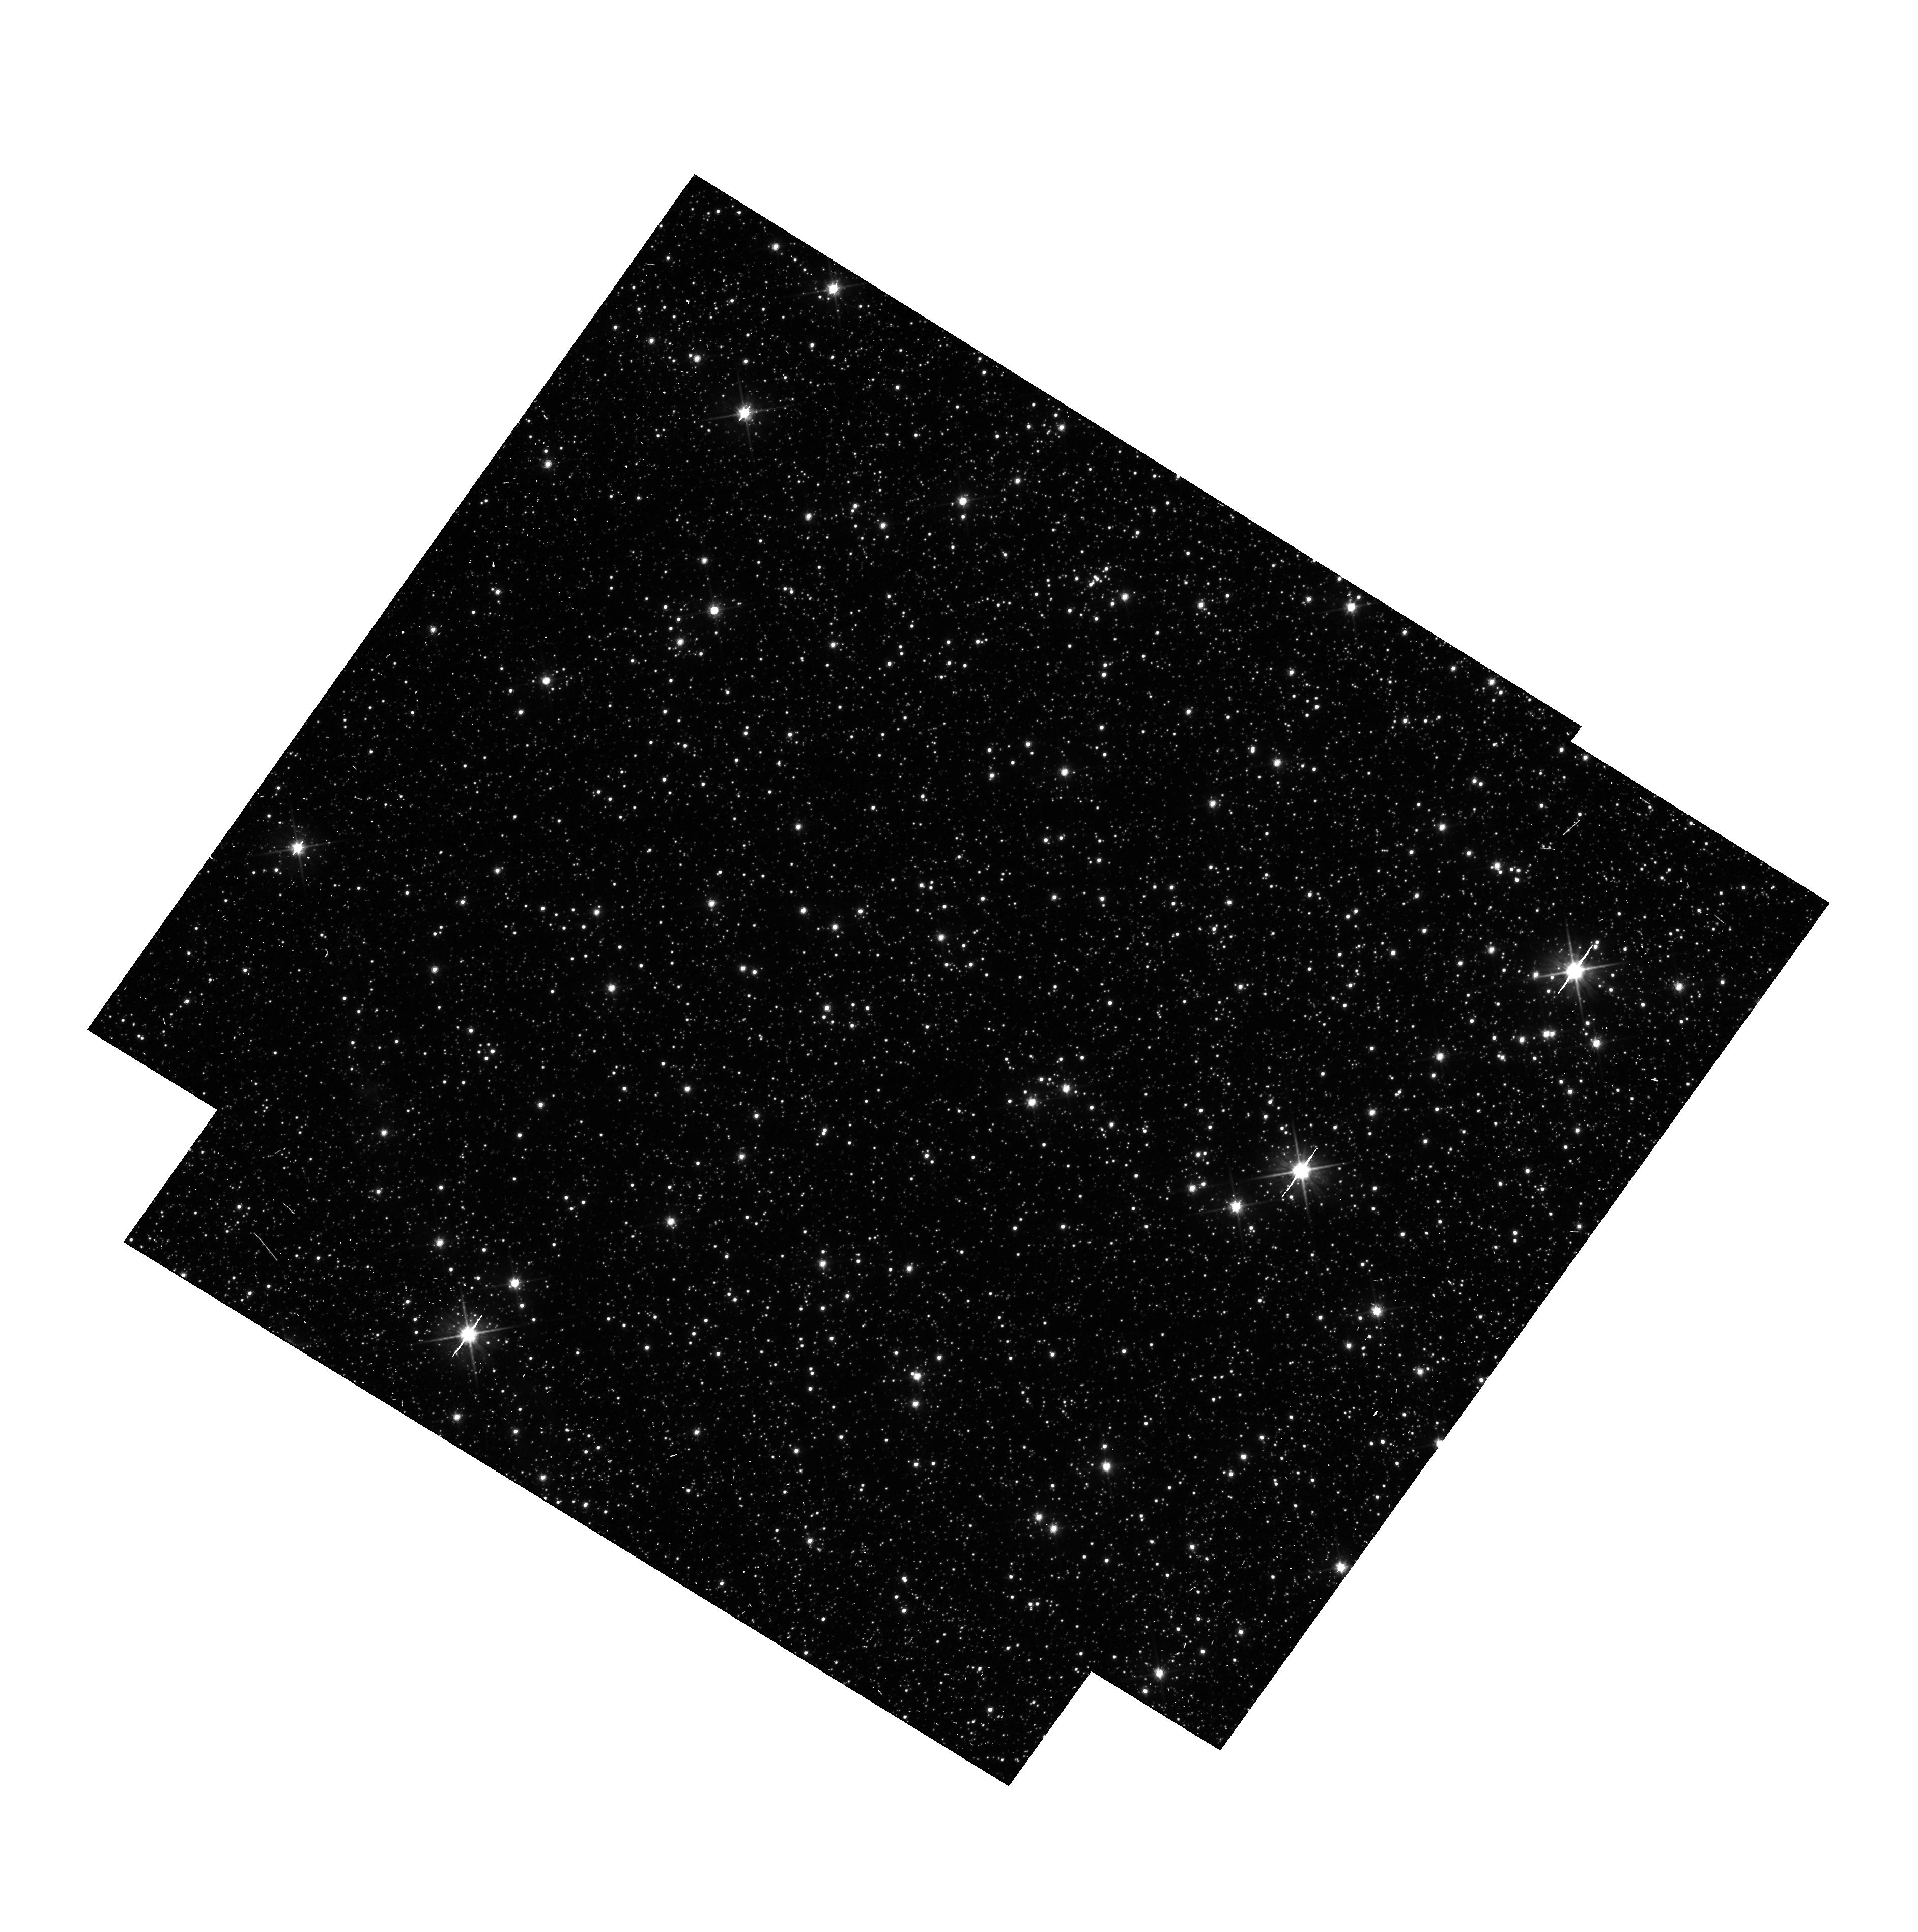
Target: OGLE-2011-BLG-462. Instrument: WFC3/UVIS. Filter: F606W. Exposure: 14 min. Observation ID: hst_12986_06_wfc3_uvis_f606w_ic3l06

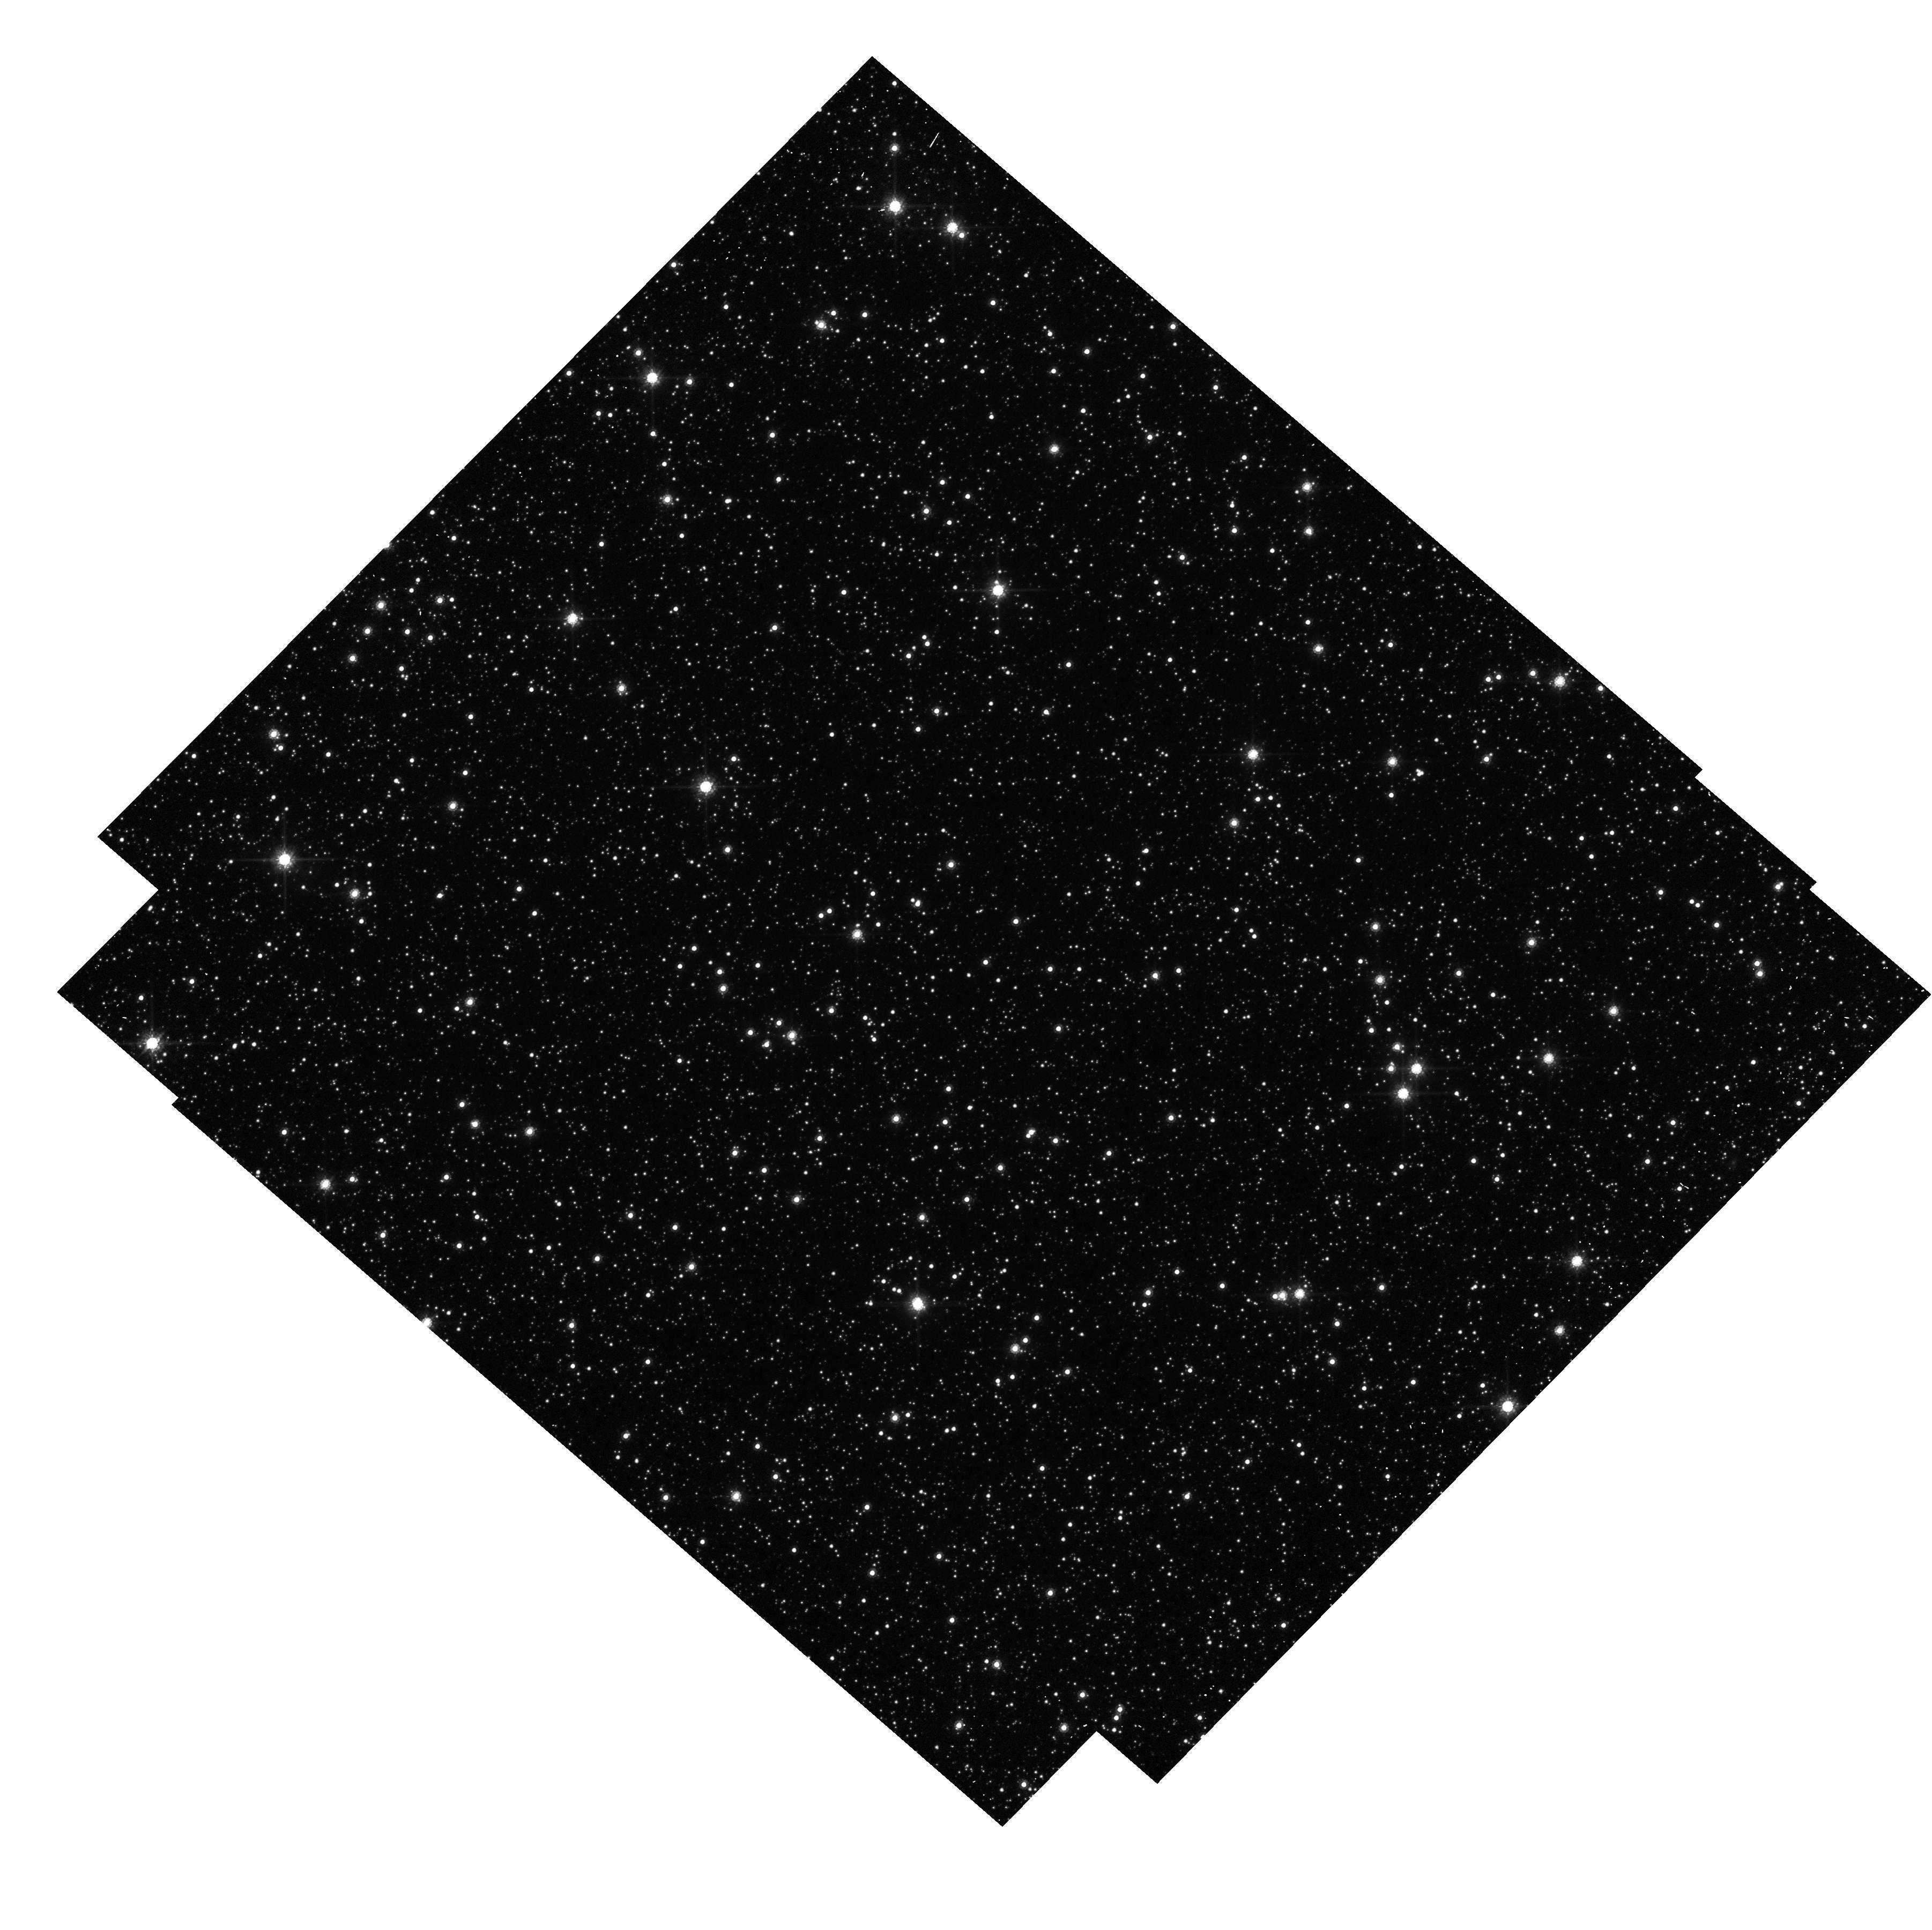
Target: OGLE-2011-BLG-0037. Instrument: WFC3/UVIS. Filter: F814W. Exposure: 5 min. Observation ID: hst_12986_07_wfc3_uvis_f814w_ic3l07

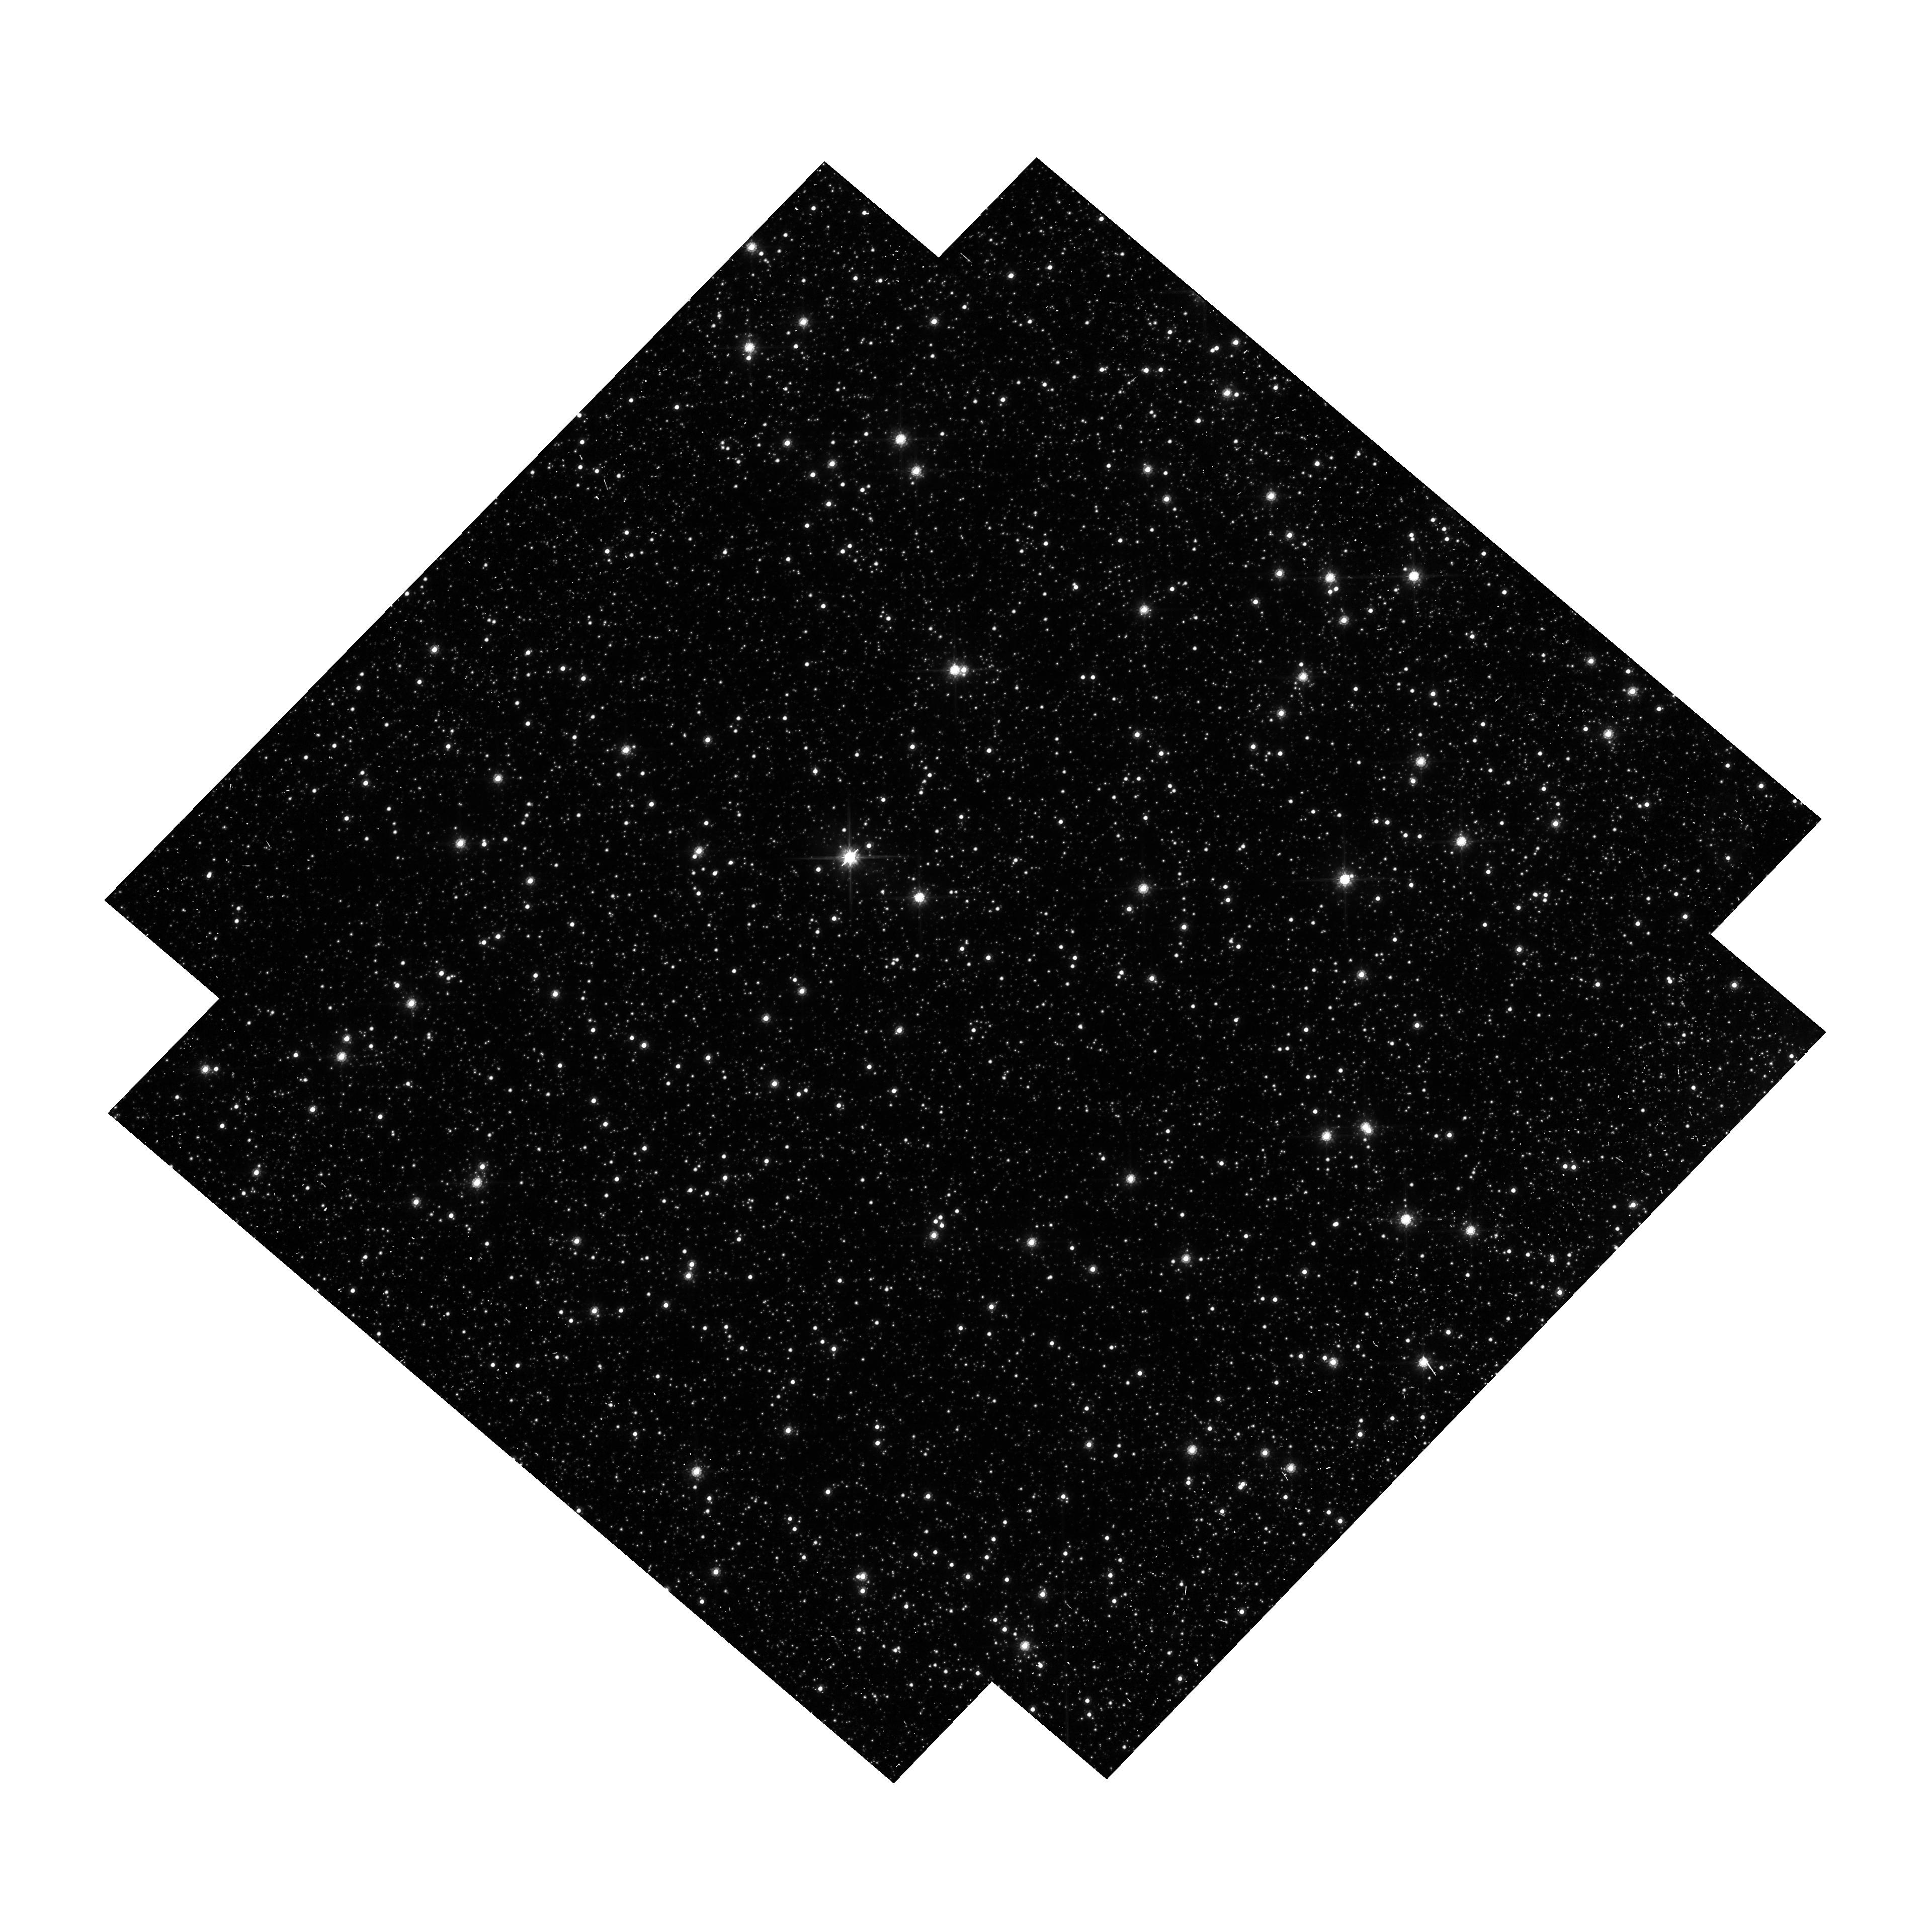
Target: OGLE-2011-BLG-310. Instrument: WFC3/UVIS. Filter: F814W. Exposure: 15 min. Observation ID: hst_12986_02_wfc3_uvis_f814w_ic3l02

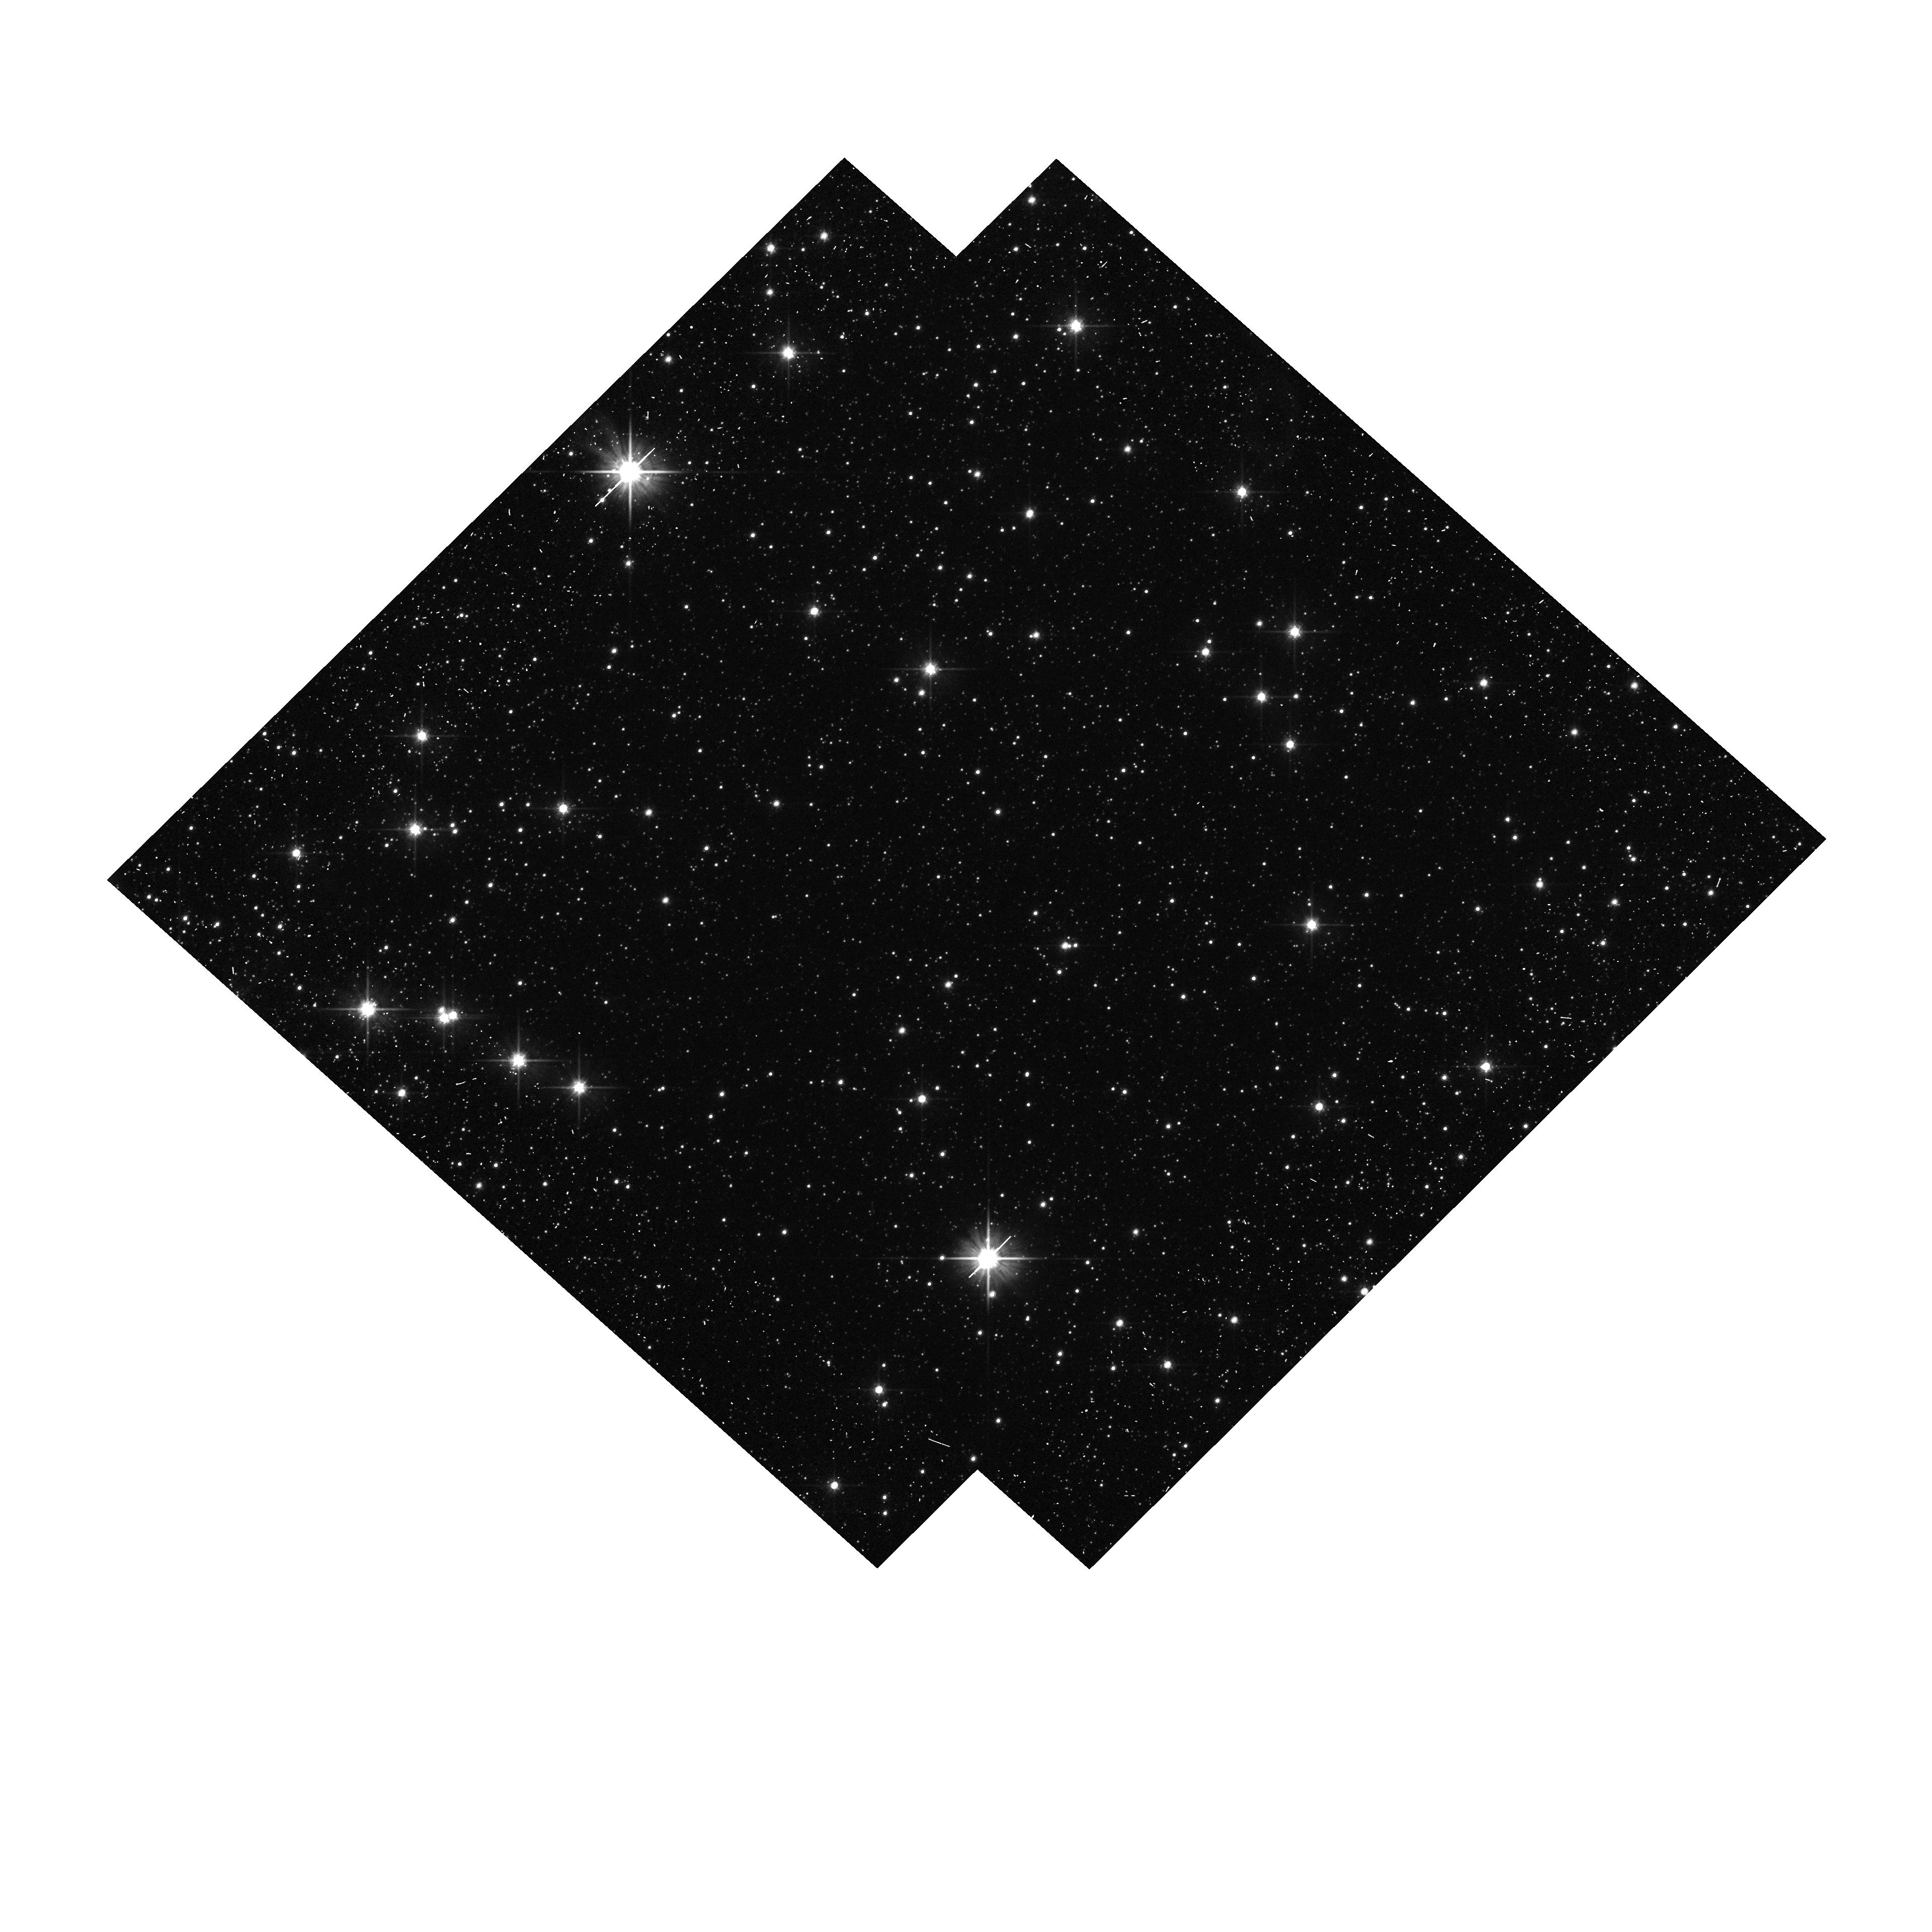
Target: MOA-2009-BLG-260. Instrument: WFC3/UVIS. Filter: F606W. Exposure: 9 min. Observation ID: hst_12986_05_wfc3_uvis_f606w_ic3l05

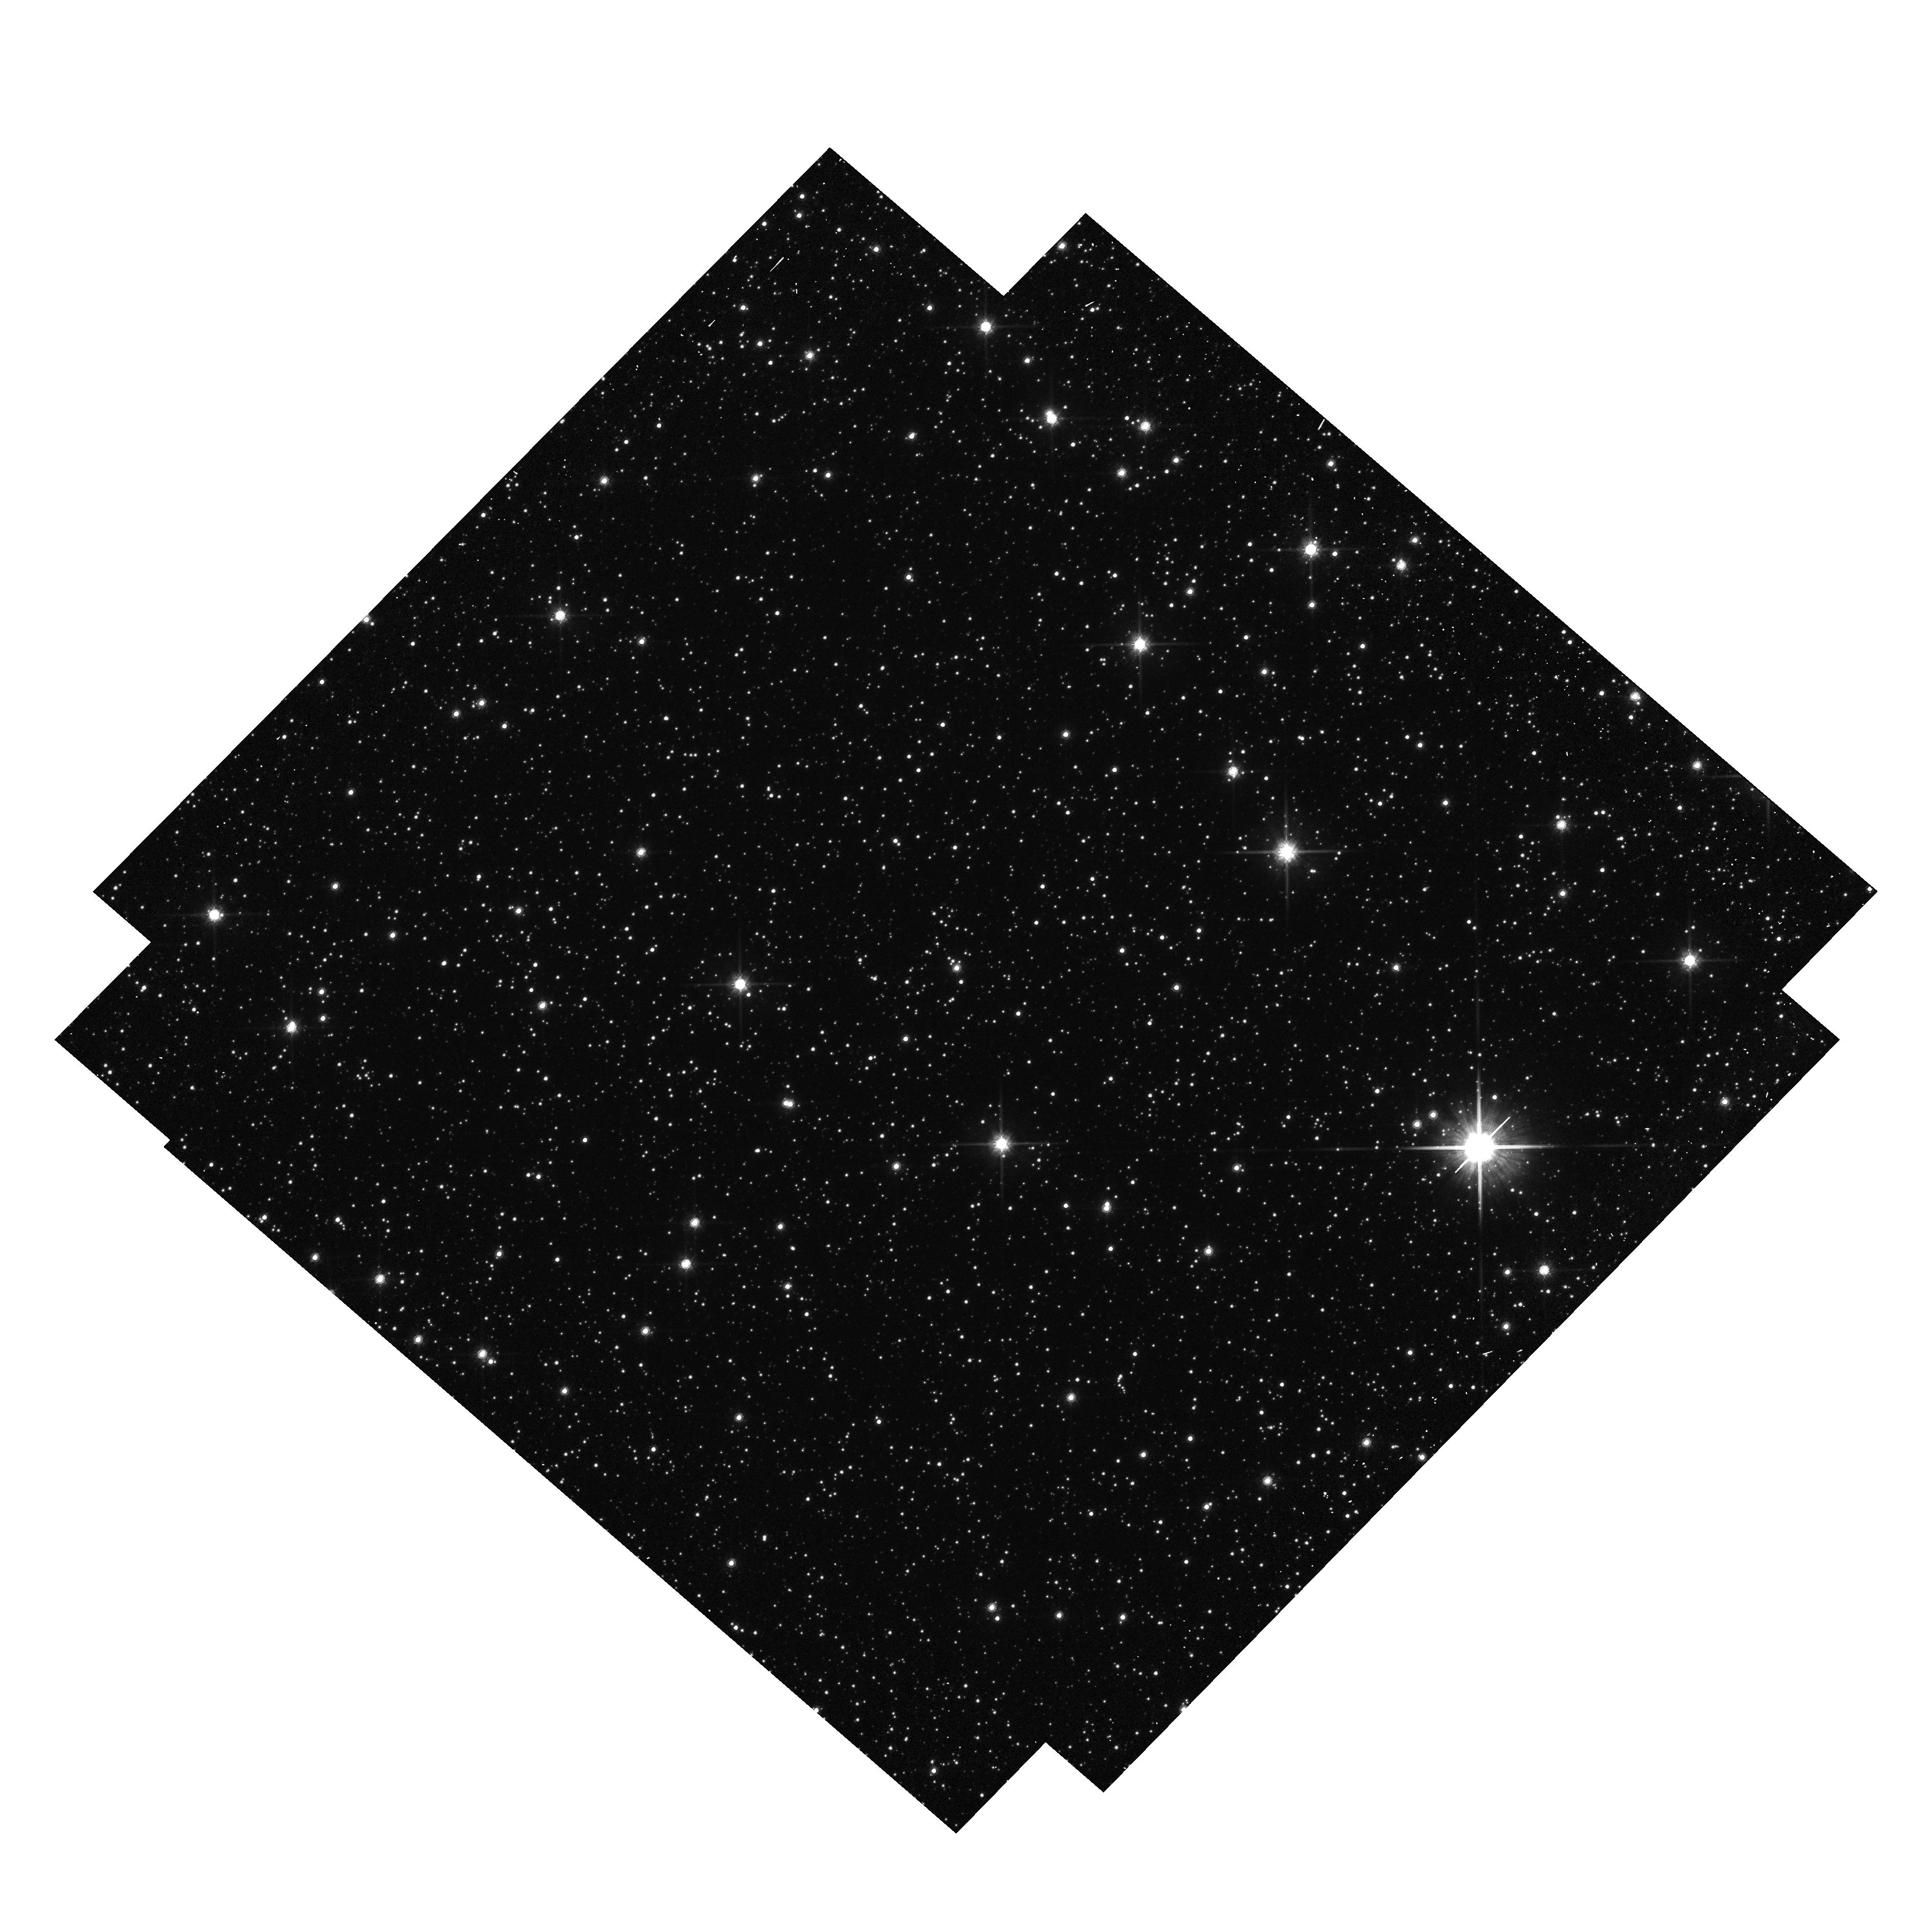
Target: MOA-2010-BLG-364. Instrument: WFC3/UVIS. Filter: F814W. Exposure: 3 min. Observation ID: hst_12986_08_wfc3_uvis_f814w_ic3l08

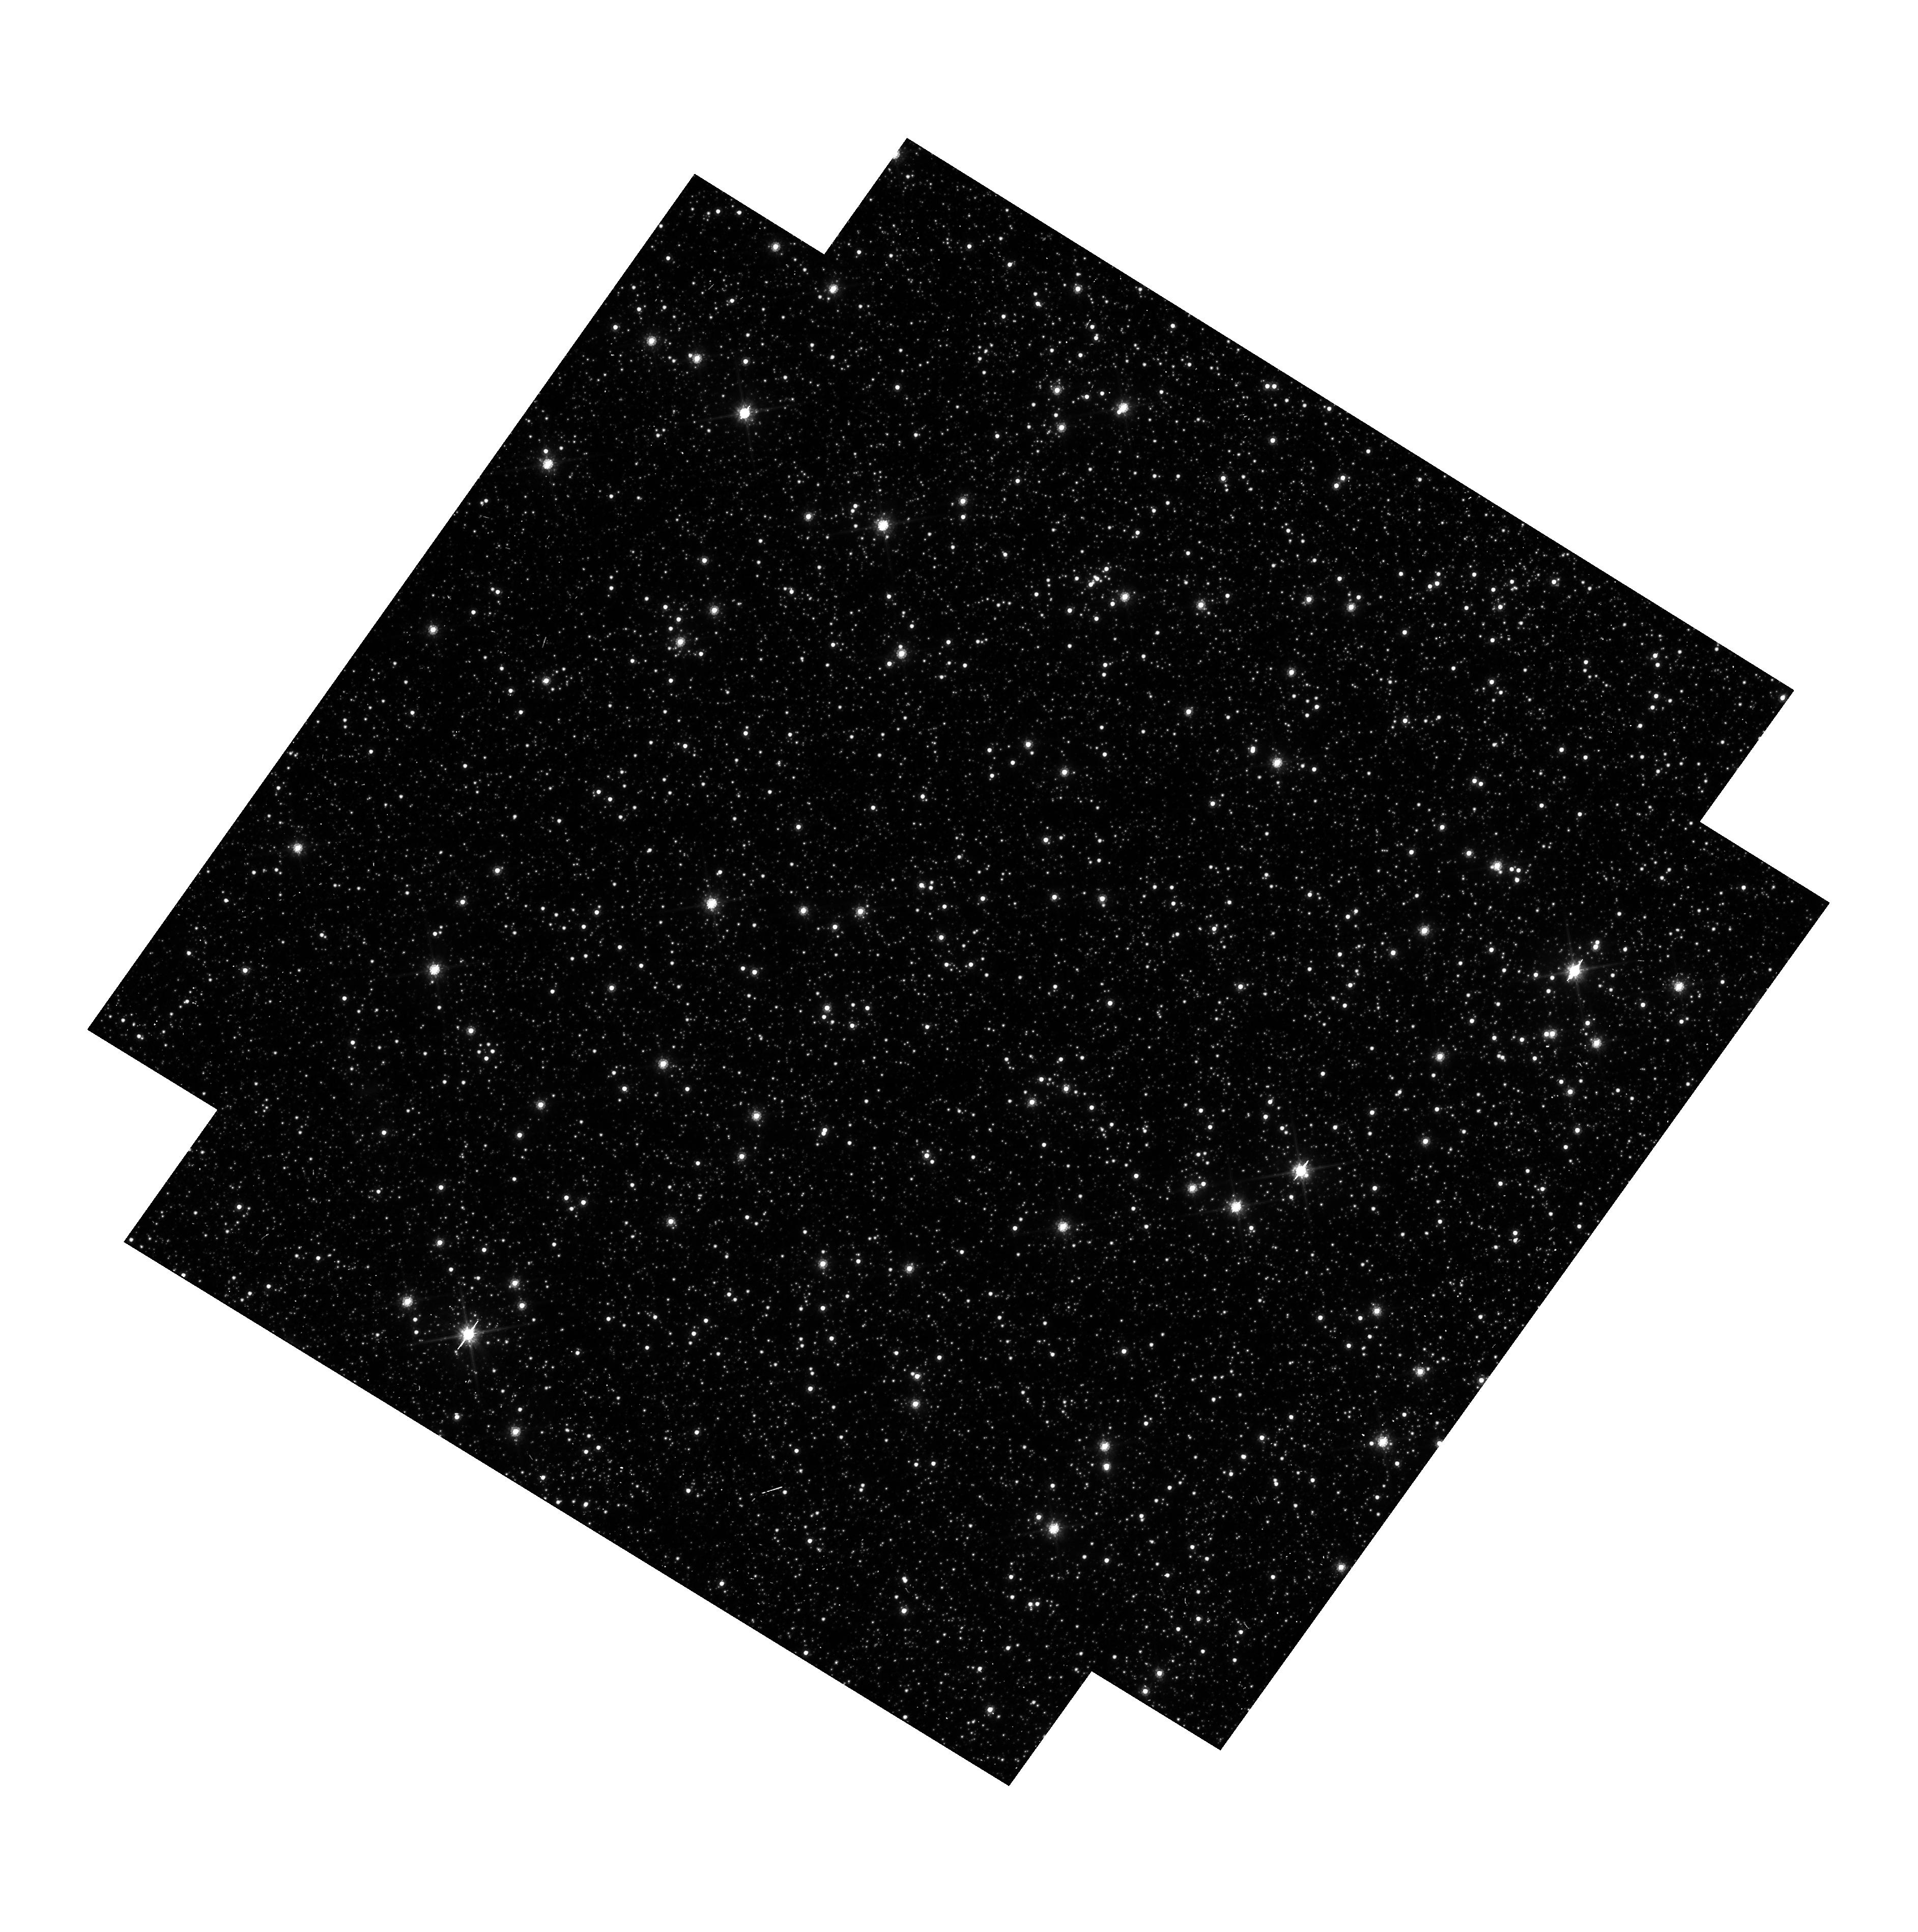
Target: OGLE-2011-BLG-462. Instrument: WFC3/UVIS. Filter: F814W. Exposure: 13 min. Observation ID: hst_12986_06_wfc3_uvis_f814w_ic3l06

Detecting Isolated Black Holes through Astrometric Microlensing (PI: Sahu, Kailash C.)

A significant fraction of the mass of an old stellar population should be in the form of non-luminous, isolated black holes (BHs). Yet there has never been an unambiguous detection of a solitary BH---not surprisingly, since the expected accretion rate from the ISM is extremely low, and thus they emit essentially no radiation. The only technique available to detect such isolated BHs is astrometric microlensing---the relativistic deflection of light from background stars. HST is the only instrument currently capable of detecting such tiny deflections. We have underway a multi-year program of HST high-precision astrometry of long-duration microlensing events in the Galactic bulge, using the WFC3 camera. Our aim is the first detection of stellar-mass black holes, by monitoring five optimally selected events. Our program has met with success, with clear detections of the deflections in two events, indicative of non-luminous massive lenses. However, the 25 orbits allocated to this project for Cycles 17, 18, and 19 have proven to be insufficient to complete the program. We had to abandon 3 of our initial targets part way through the monitoring, due to problems with the associated ground-based photometry. We selected instead three other high-priority targets, which we are monitoring. However, we will need 6 more orbits in Cycle 20 to complete the original objectives of the program.